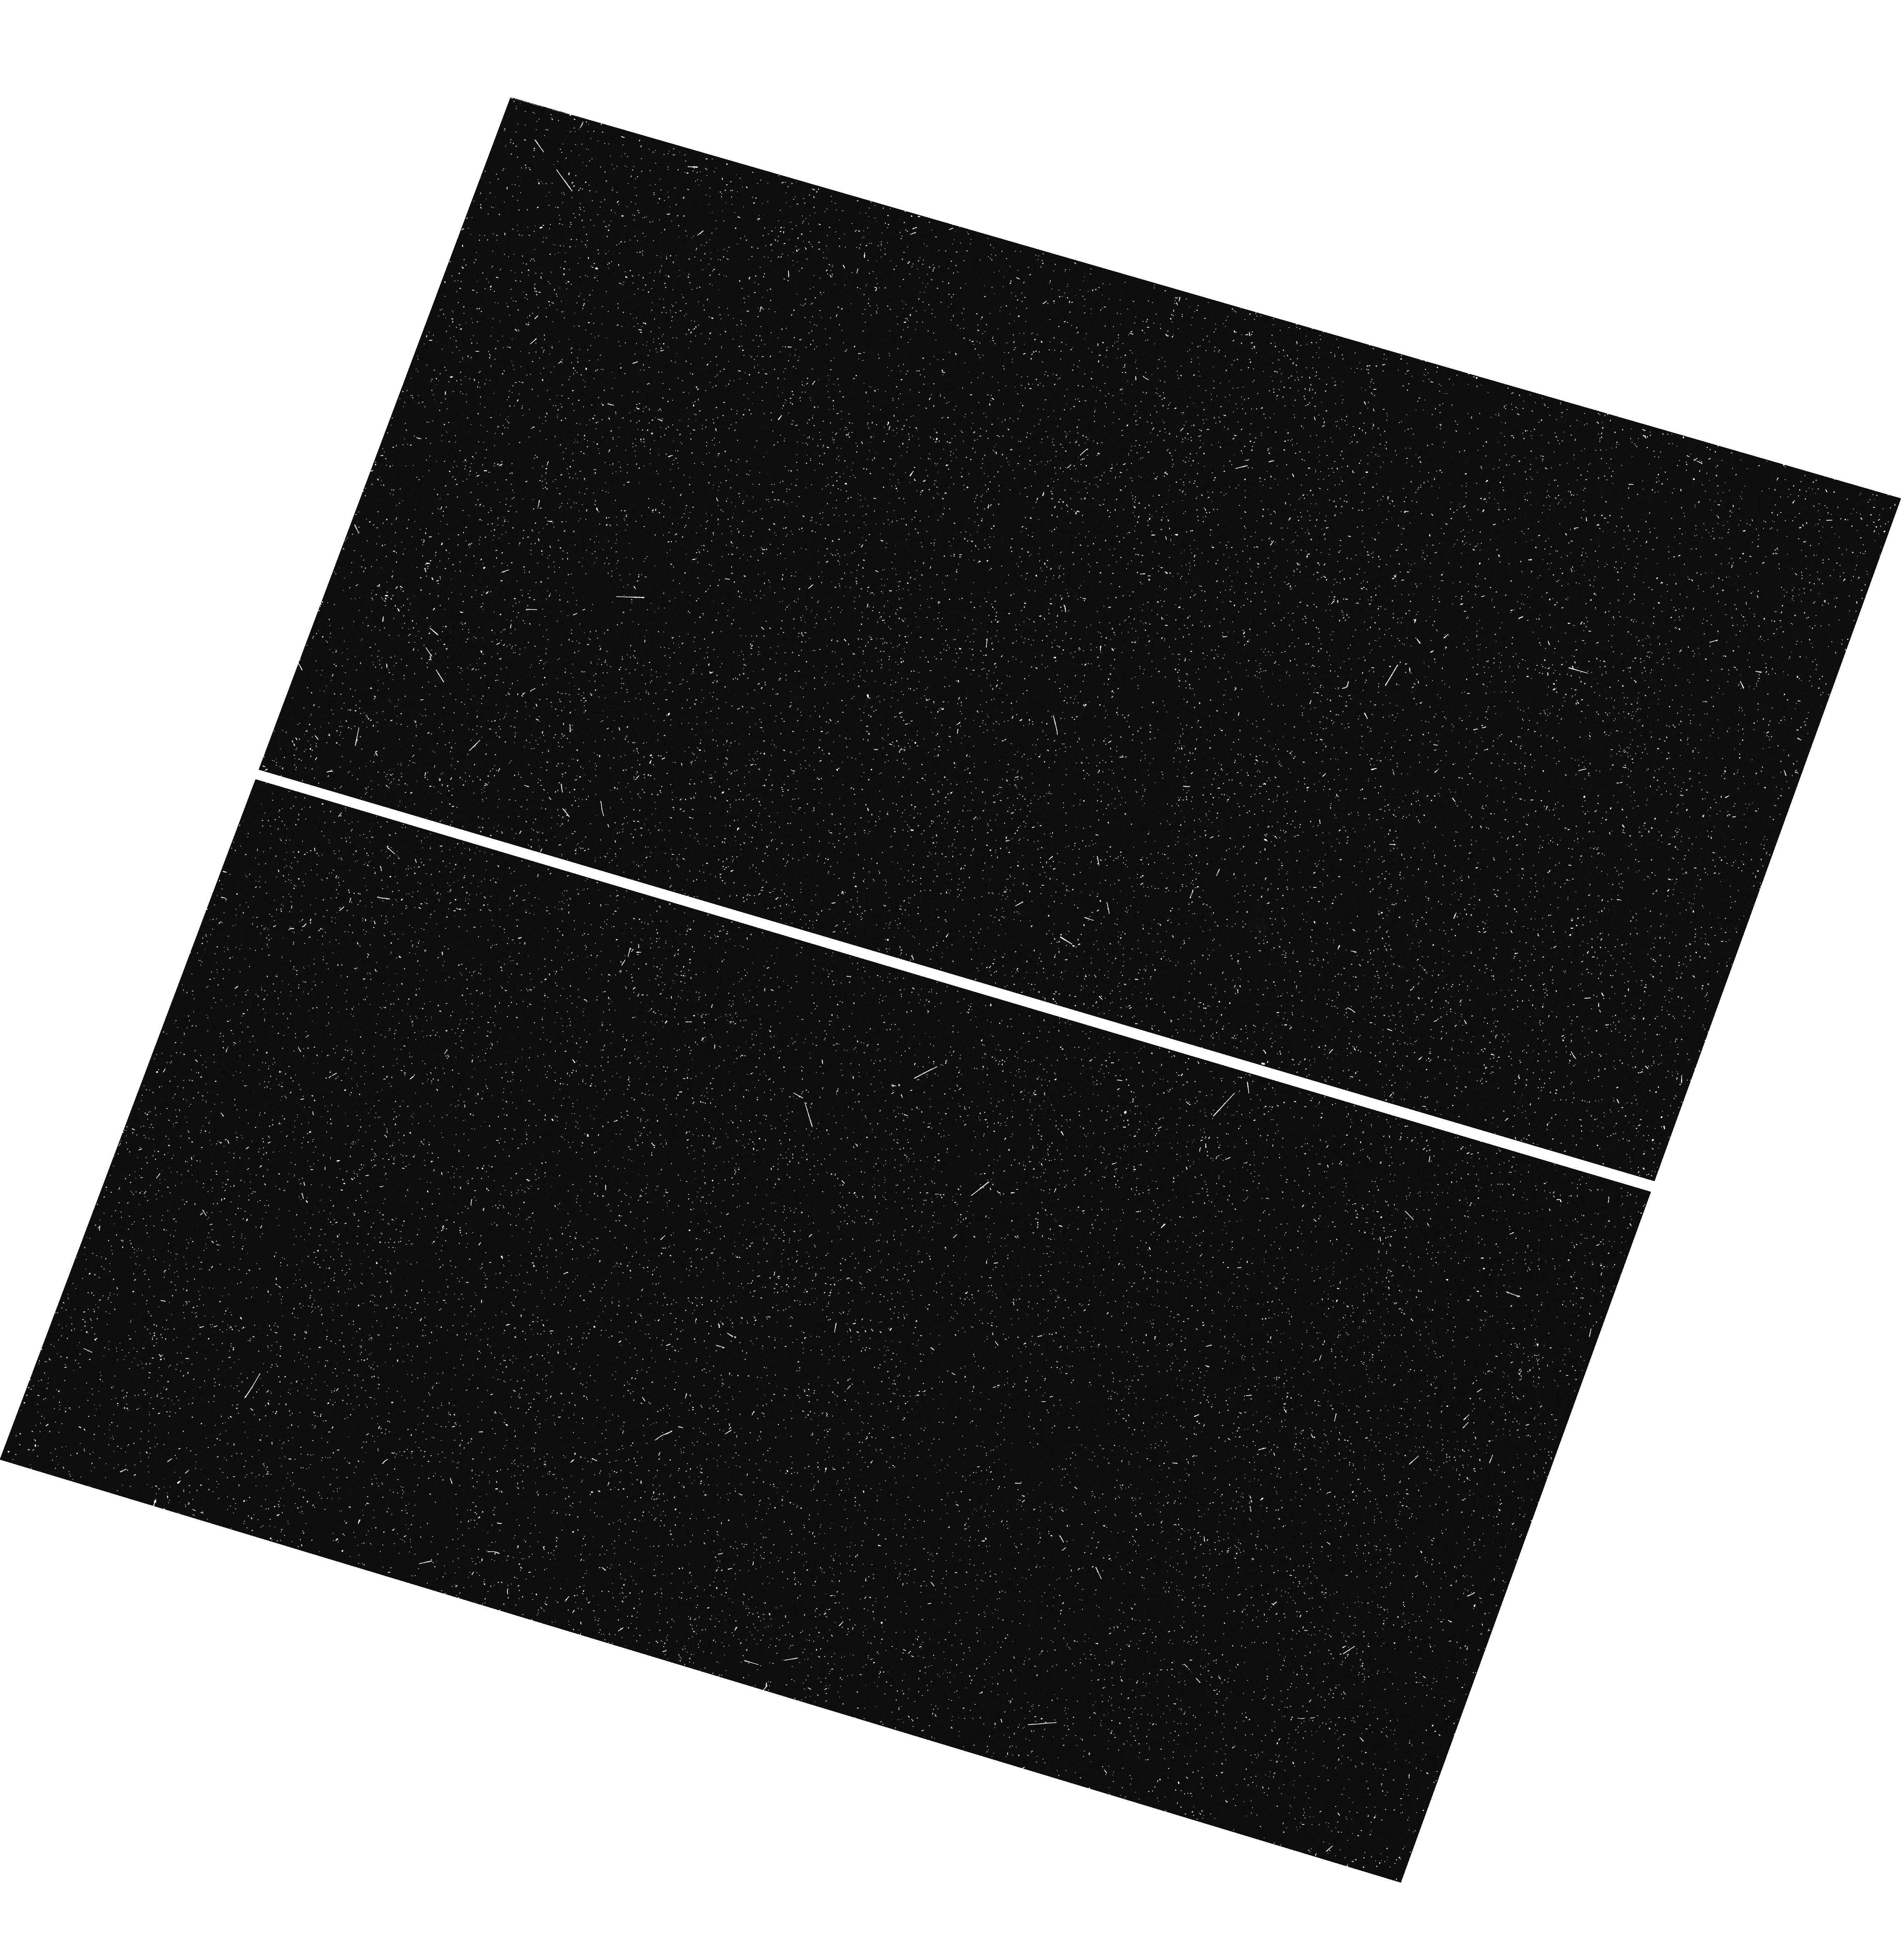
Target: HVC274PT68. Instrument: WFC3/UVIS. Filter: F275W. Exposure: 10 min. Observation ID: hst_13735_02_wfc3_uvis_f275w_icmo02

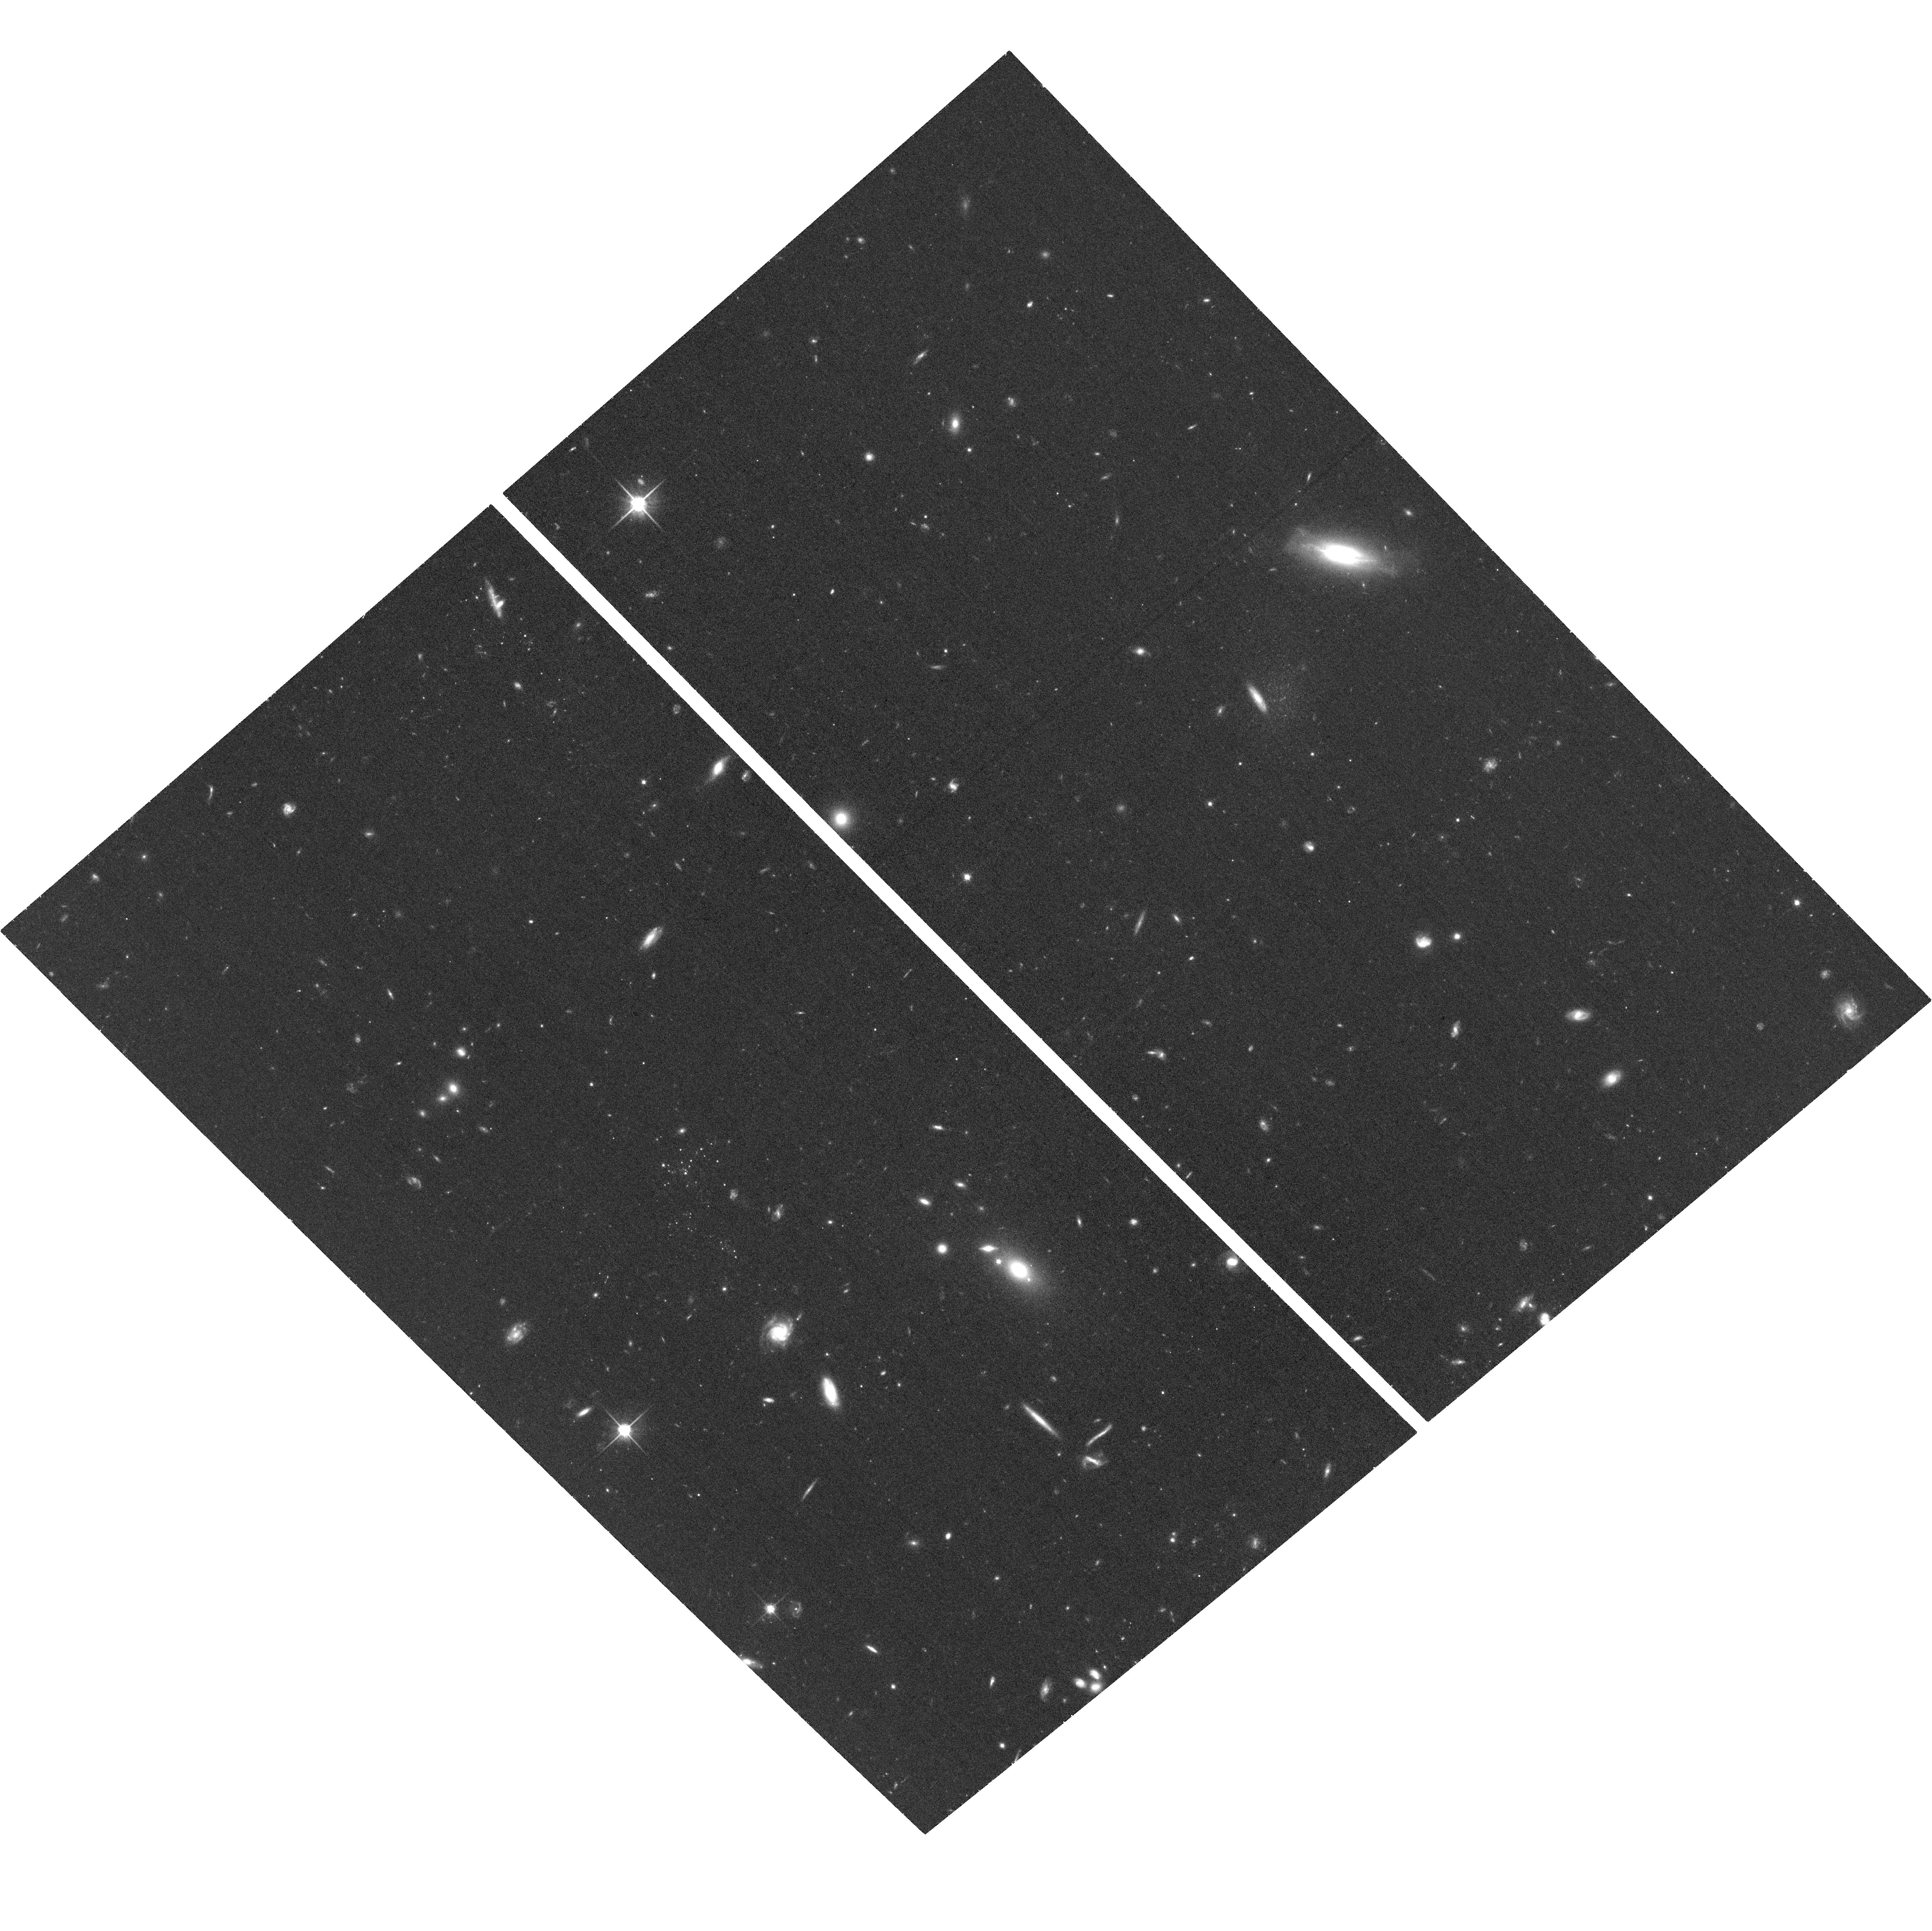
Target: HVC274PT68. Instrument: ACS/WFC. Filter: F814W. Exposure: 39 min. Observation ID: hst_13735_01_acs_wfc_f814w_jcmo01

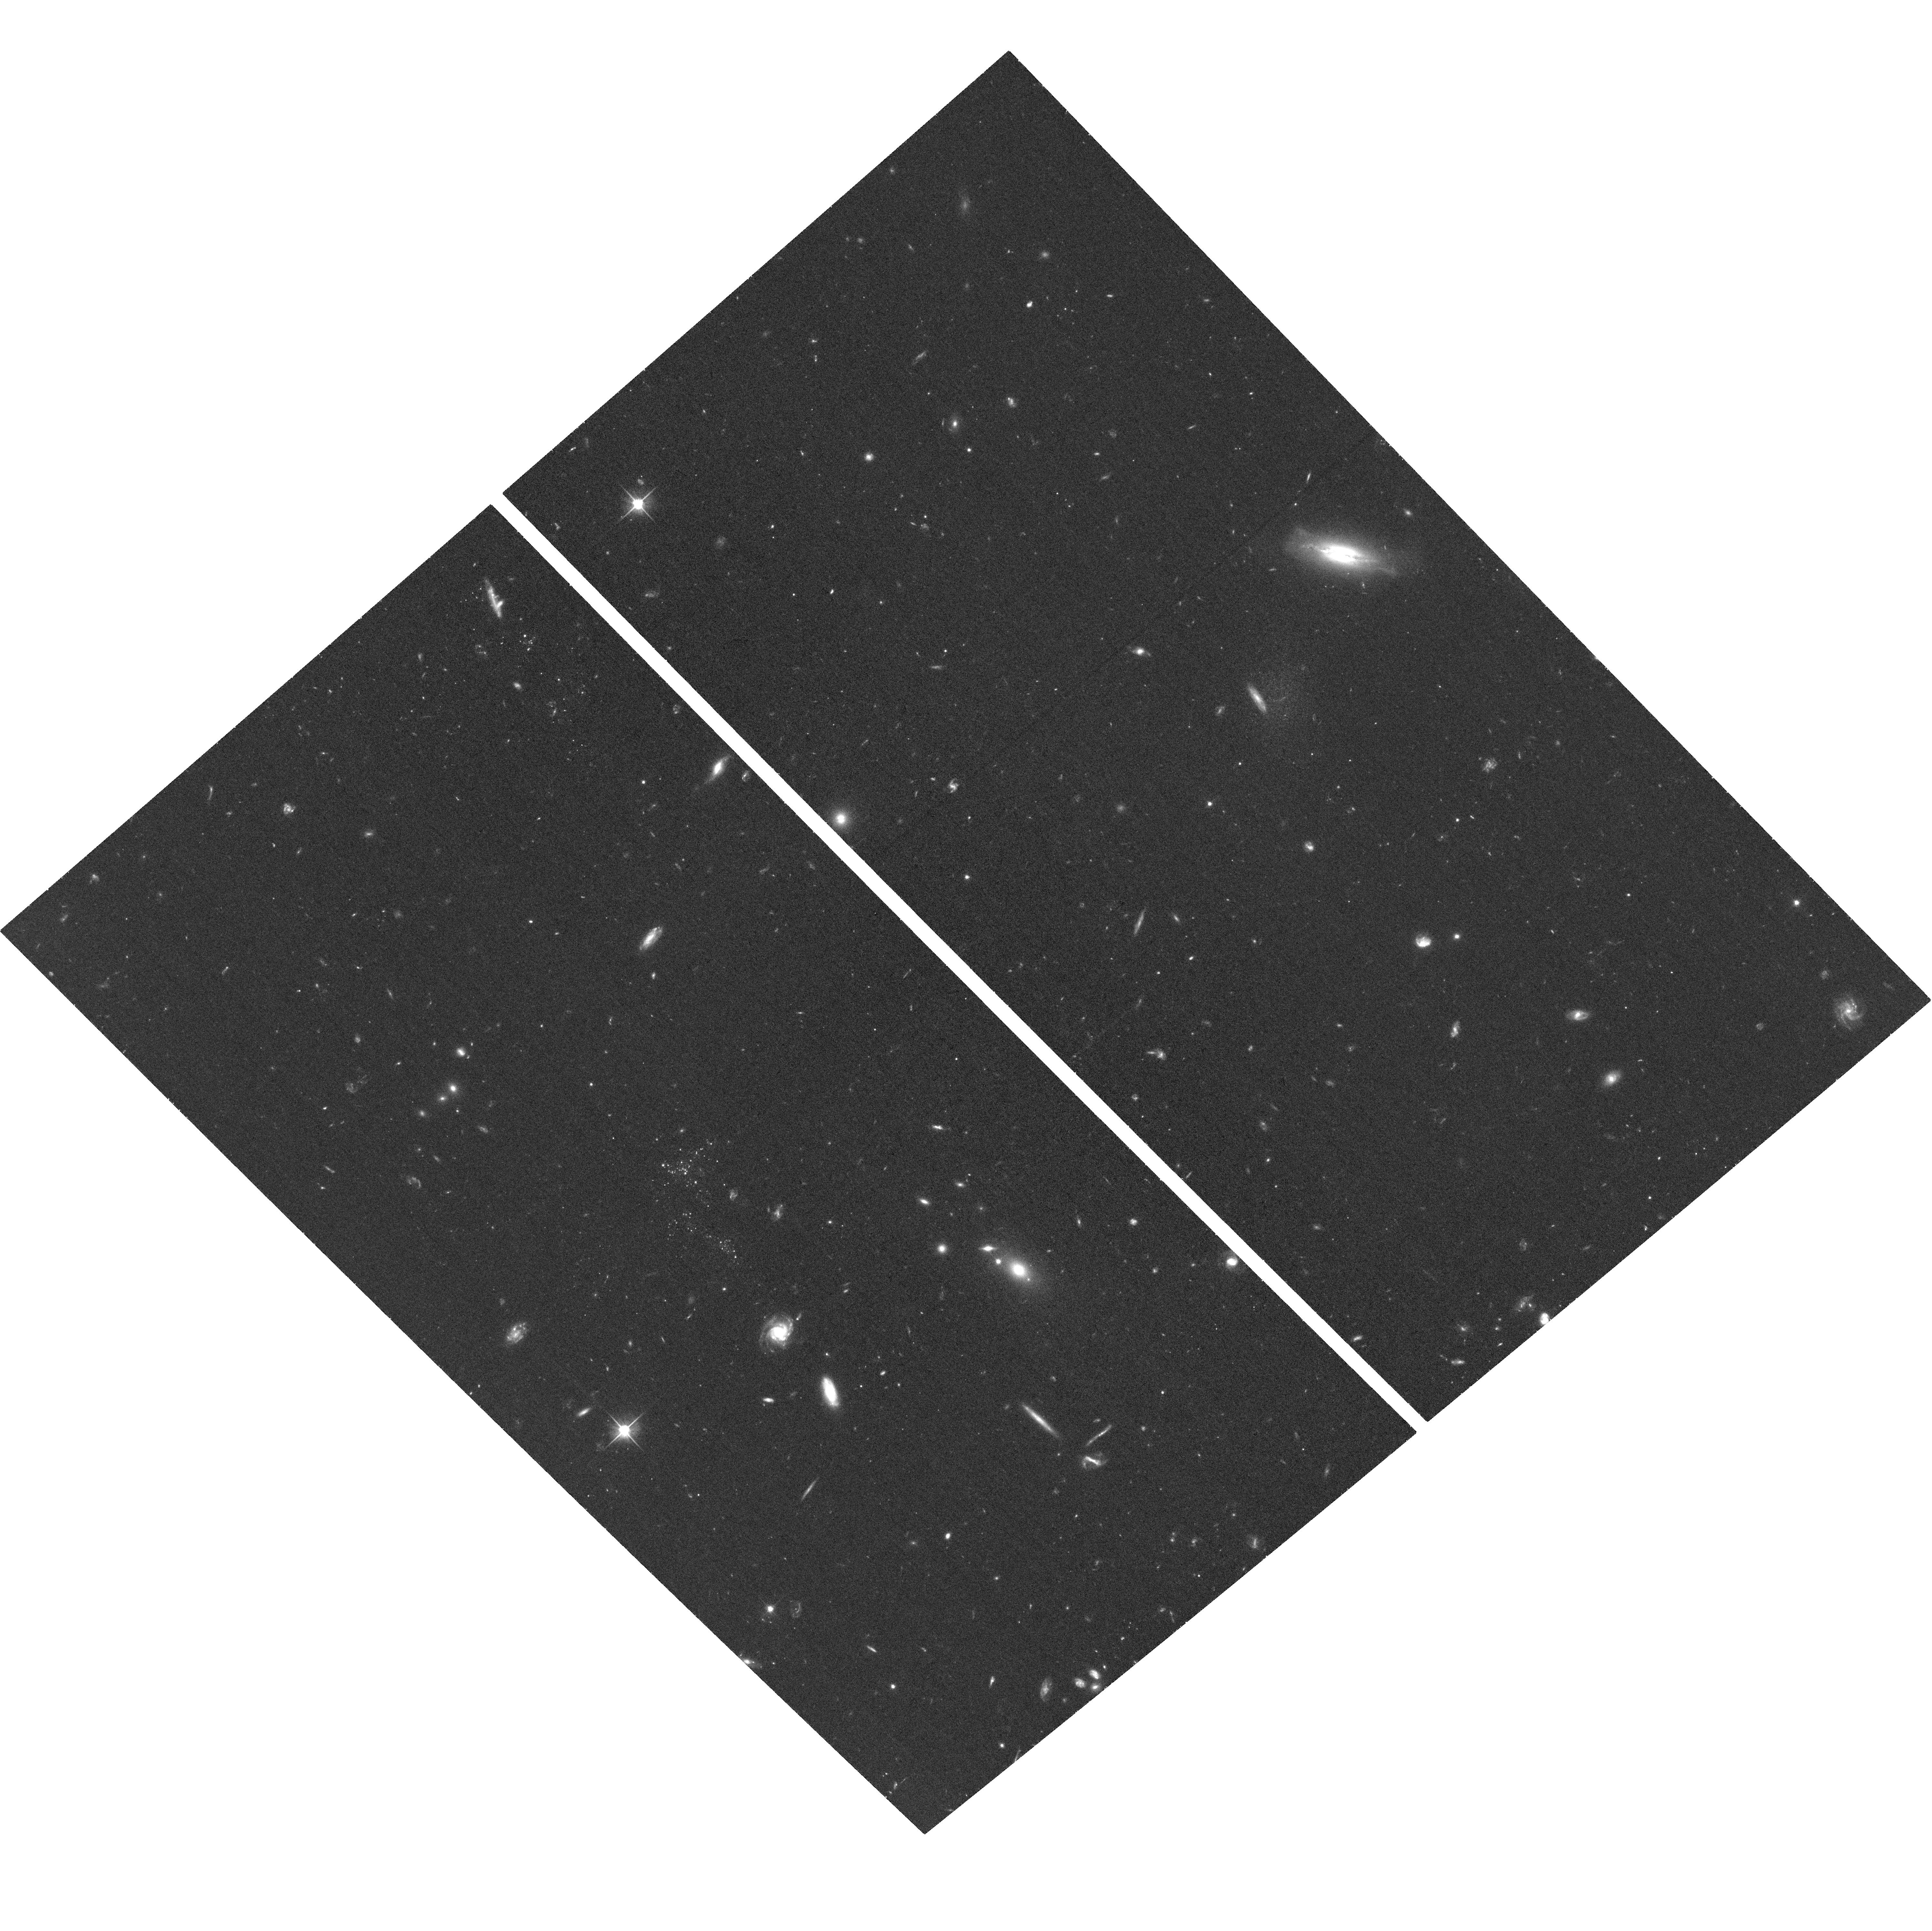
Target: HVC274PT68. Instrument: ACS/WFC. Filter: F606W. Exposure: 37 min. Observation ID: hst_13735_01_acs_wfc_f606w_jcmo01

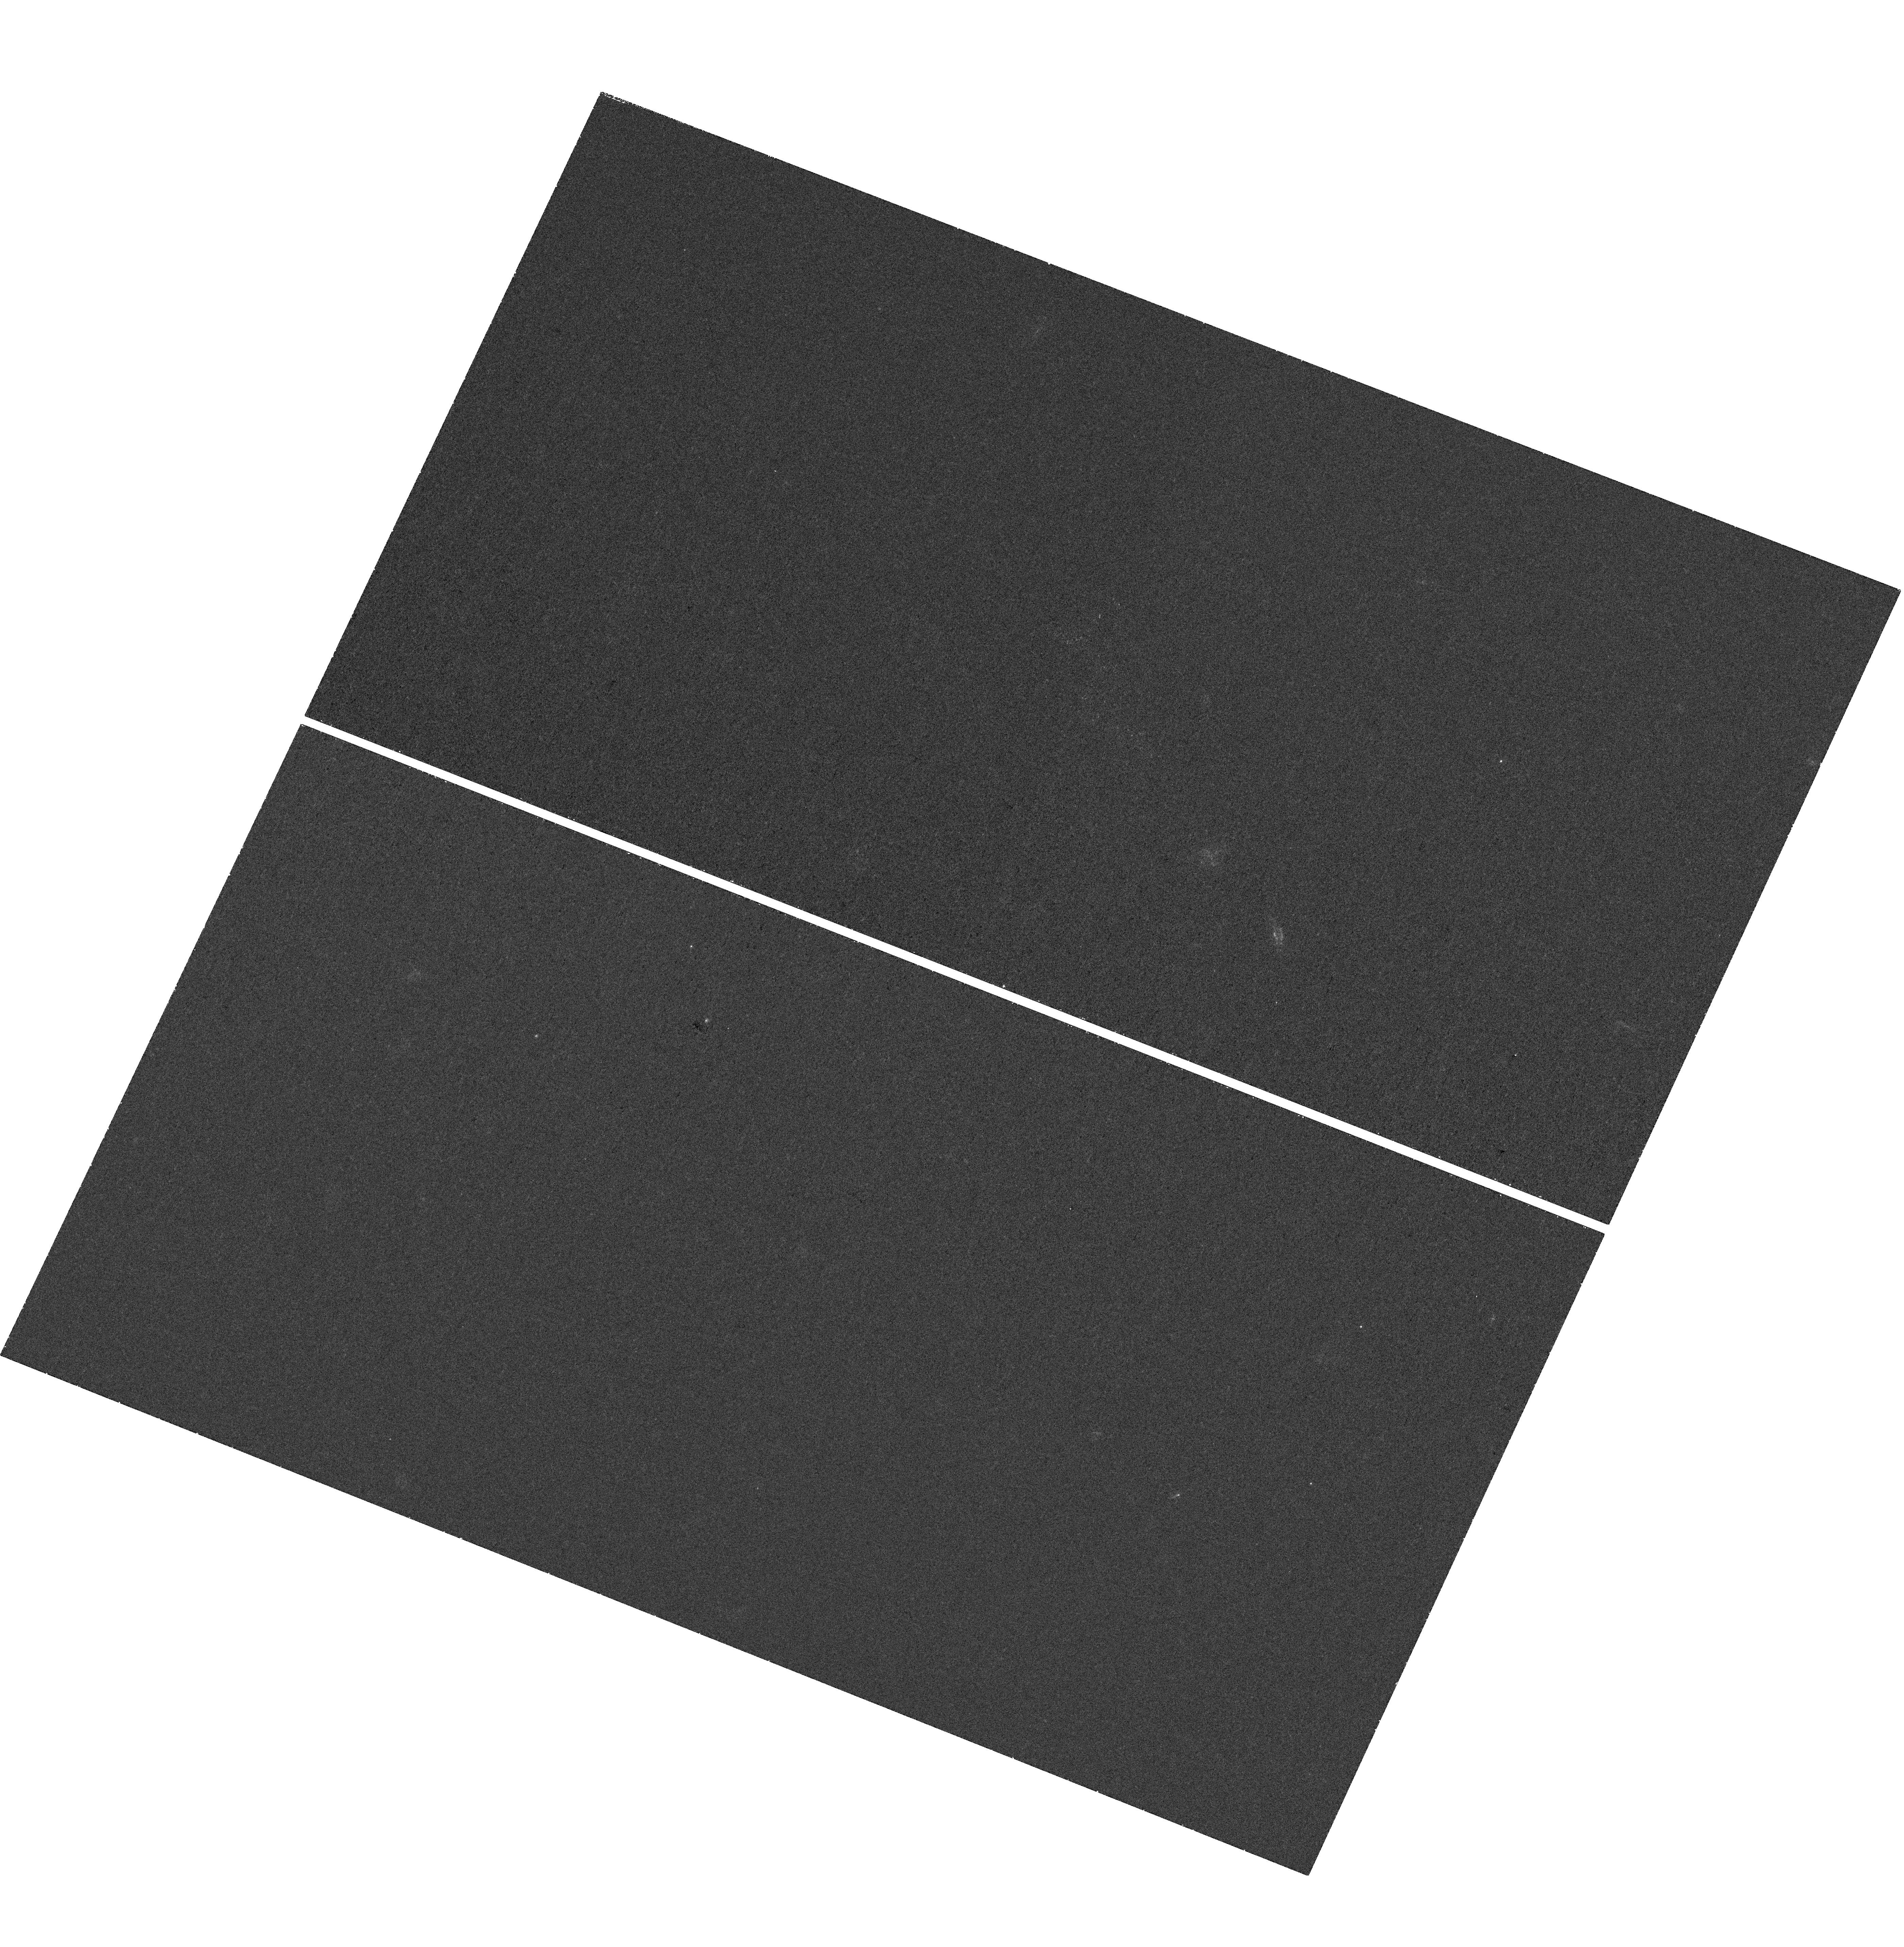
Target: HVC274PT68. Instrument: WFC3/UVIS. Filter: F275W. Exposure: 41 min. Observation ID: hst_13735_52_wfc3_uvis_f275w_icmo52

A New Dwarf Galaxy Associated with an Ultra-Compact High Velocity Cloud (PI: Sand, David J.)

We request three filter HST imaging to study the properties of what may be the faintest gas-rich dwarf galaxy known (M_V ~ -5). This galaxy will provide crucial information on how the very lowest mass galaxies form in isolation, unaffected by local environment. It will provide a useful reference object for interpreting the ultrafaint dwarfs in the Local Group, and help to populate the poorly known luminosity function of faint galaxies in the Local Volume. The galaxy was found through deep ground based imaging of a ultracompact high velocity HI cloud, however with current data we can only constrain that it likely lies within the local volume at a distance of < 4.5 Mpc. We propose to combine optical and UV imaging to determine the galaxy's distance, extent, current metallicity, and star formation history.